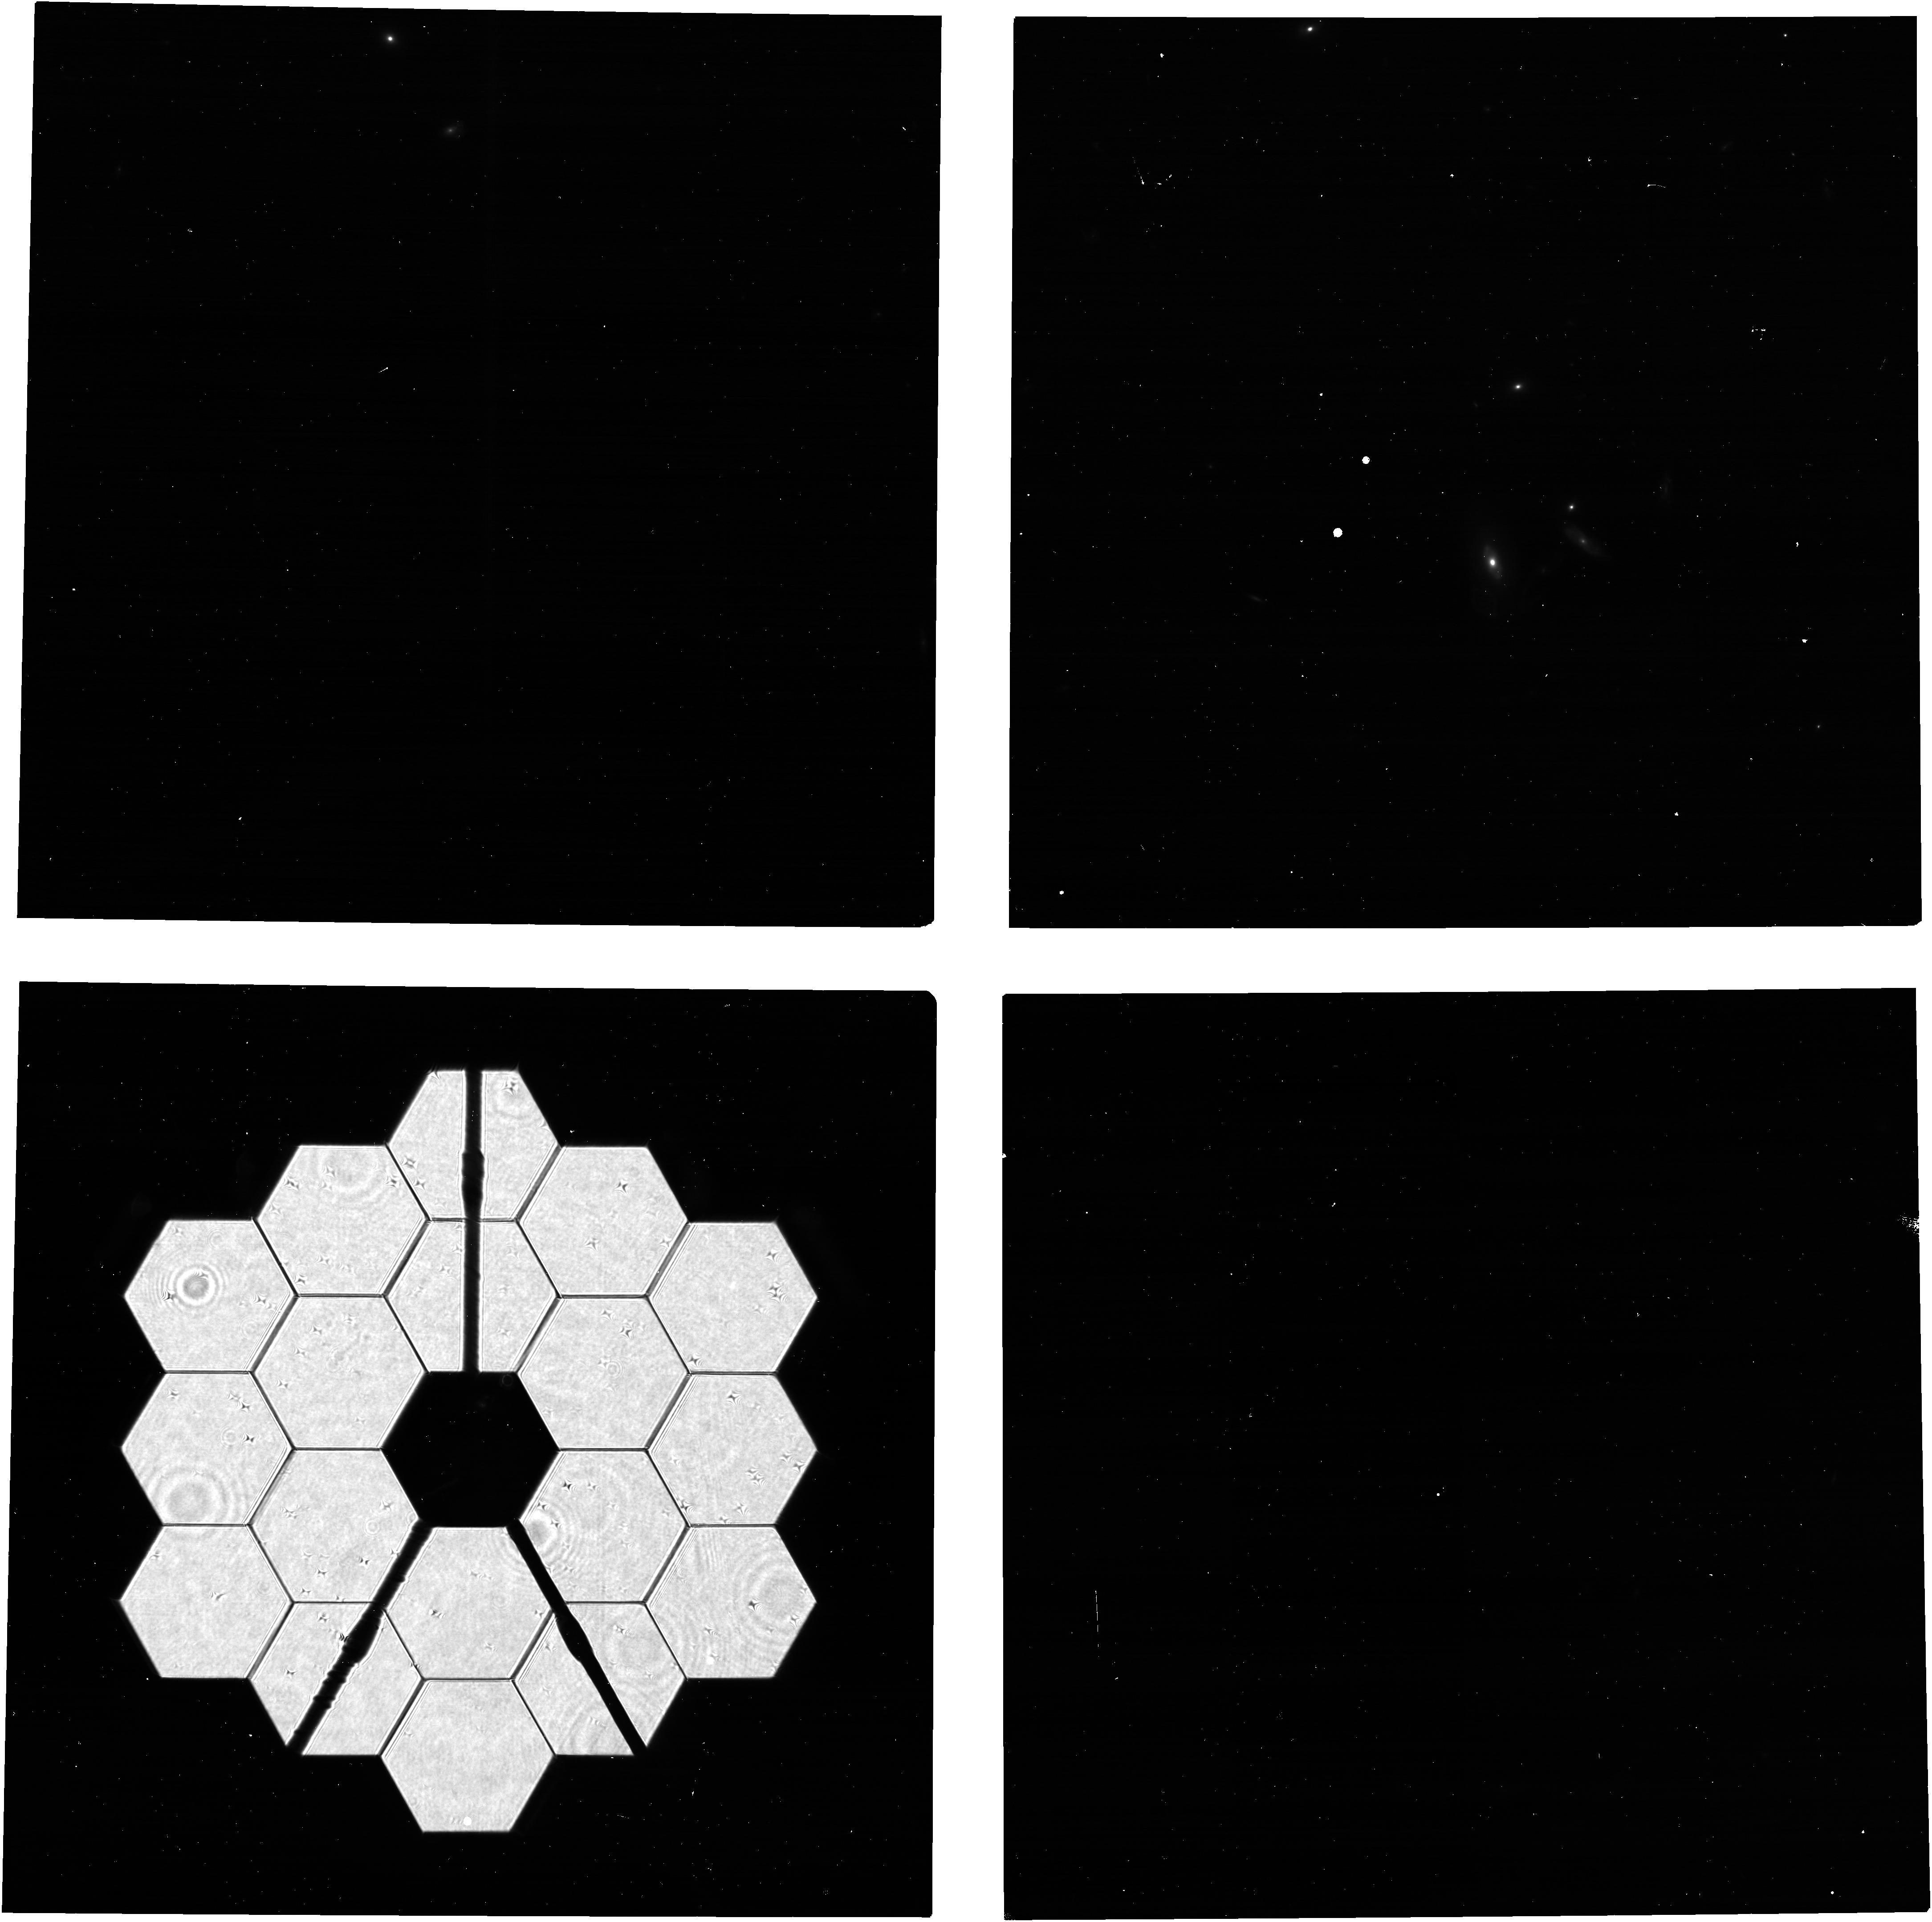
Target: 2MASS-12494253+5132129
Instrument: NIRCAM
Filter: F210M
Exposure: 5 min
Observation ID: jw06687-o003_t004_nircam_clear-f210m

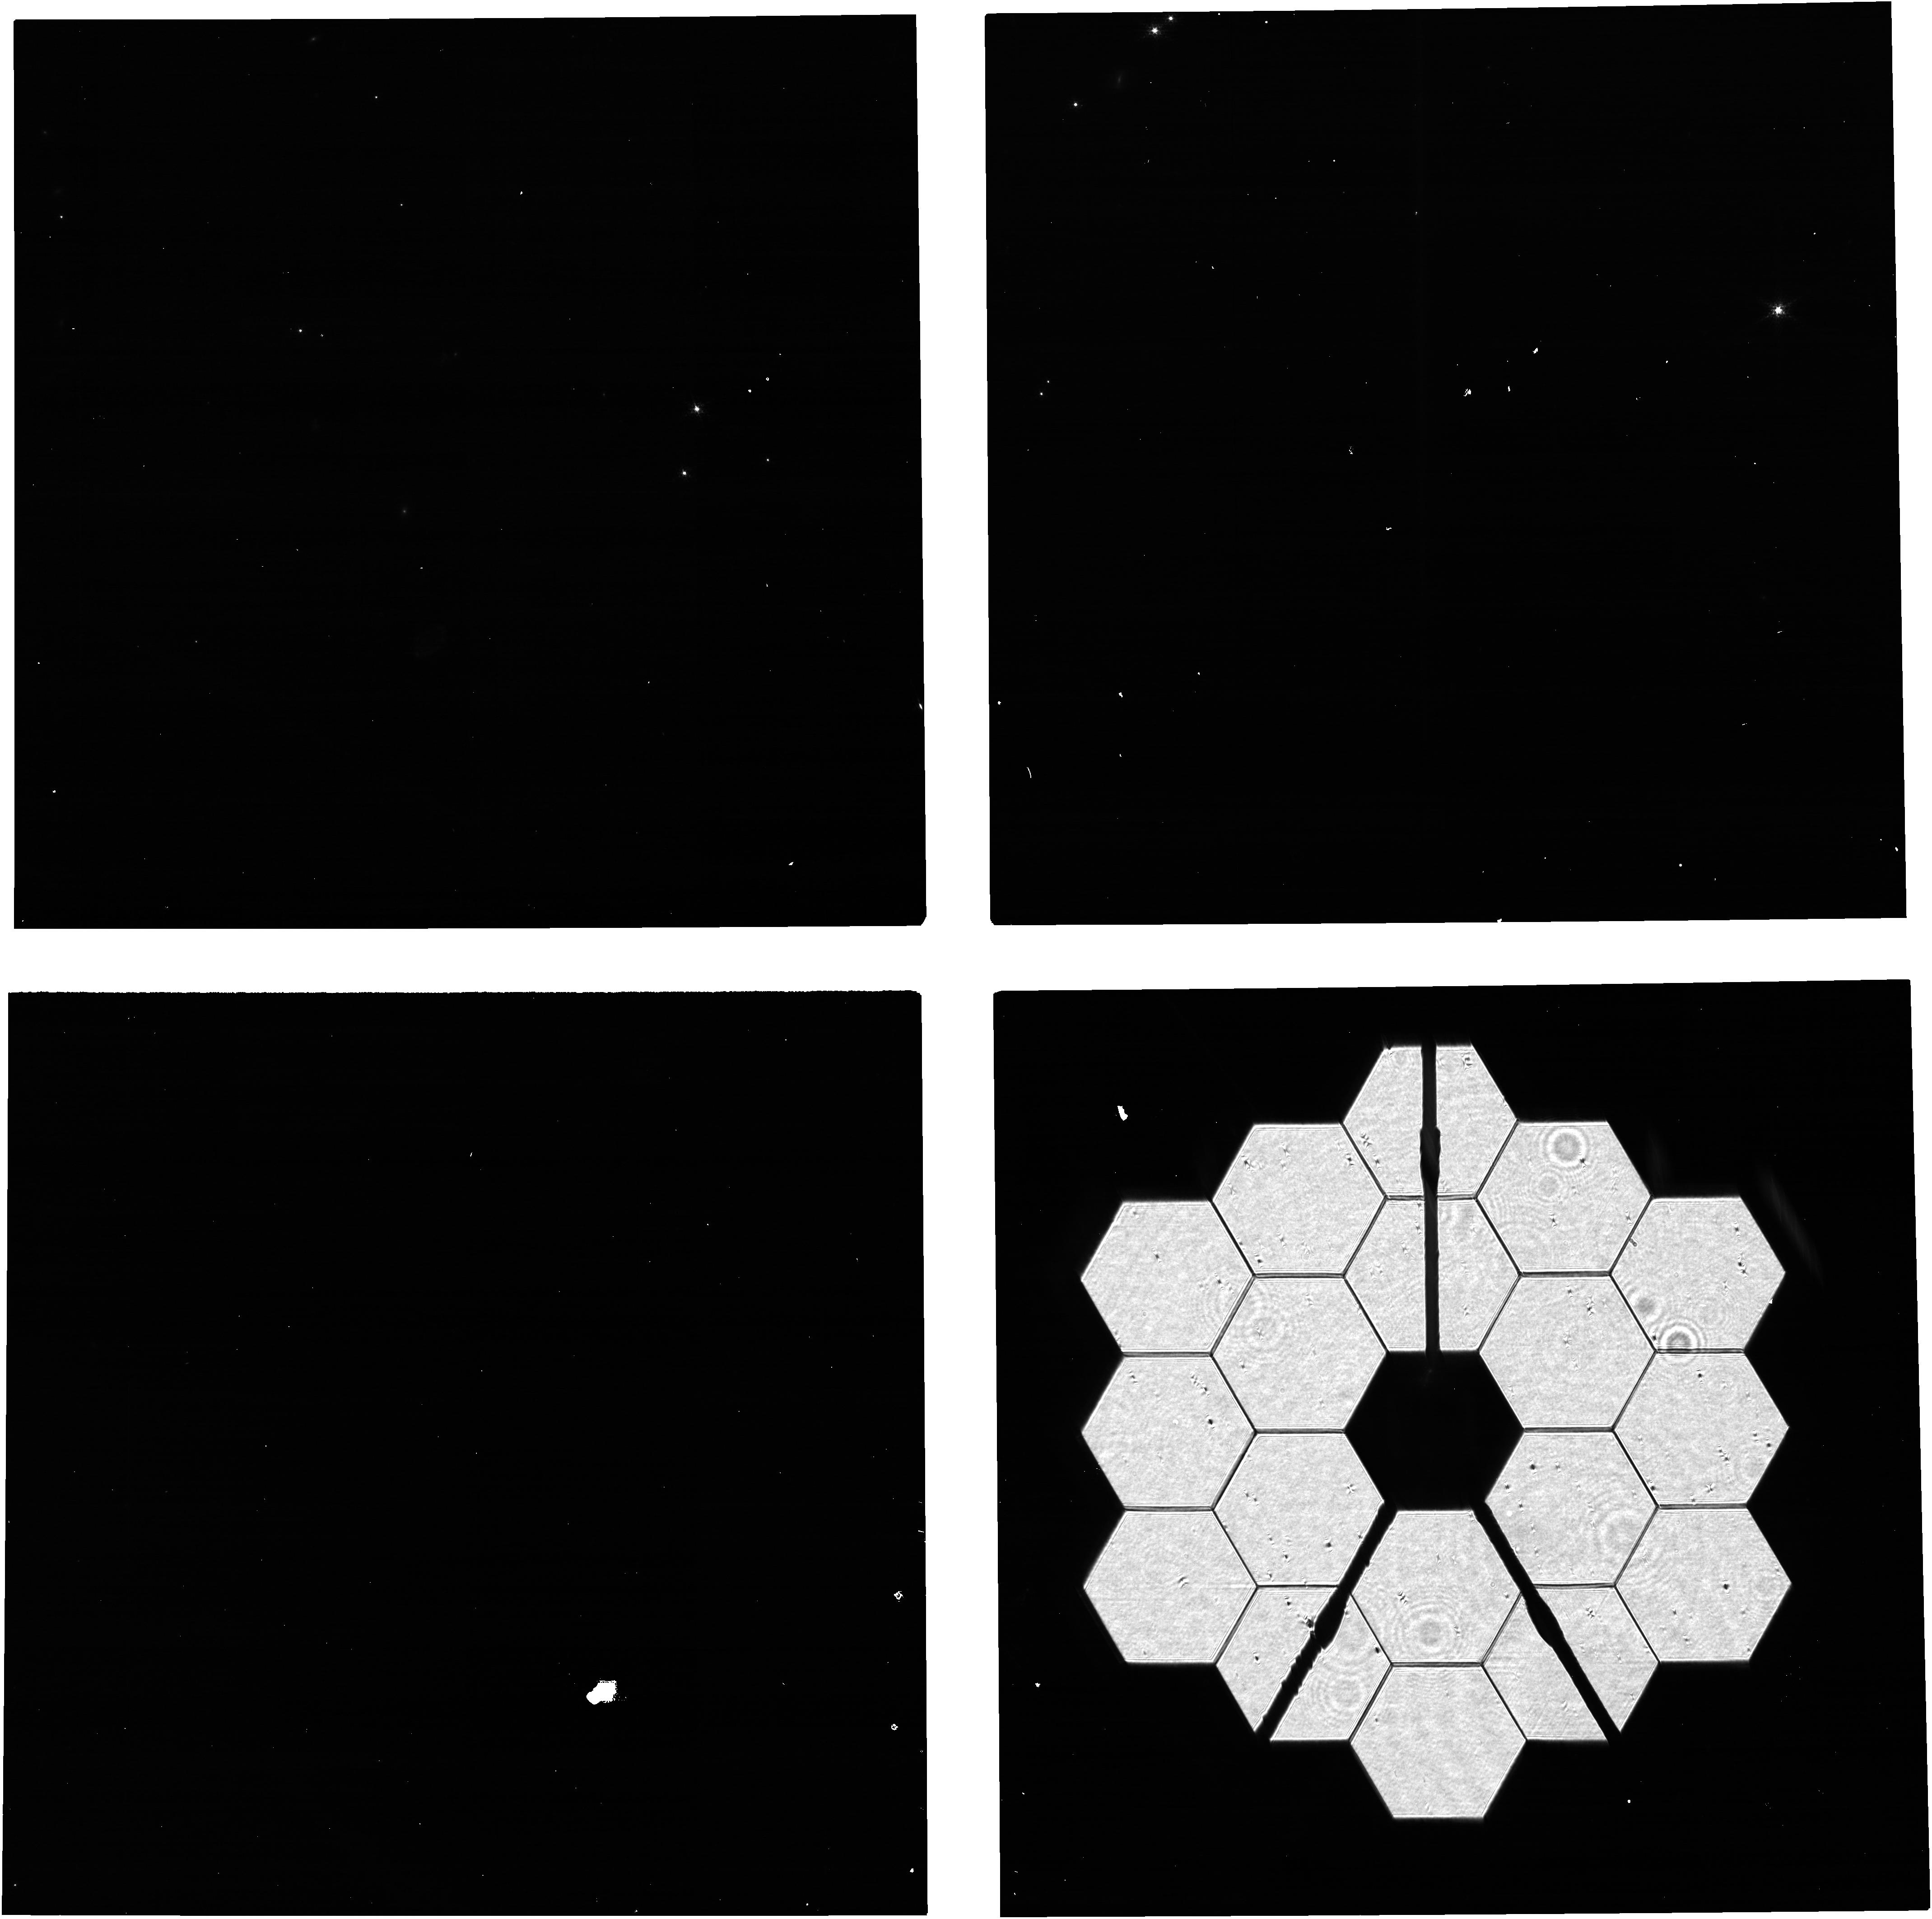
Target: 2MASS-19590854+7313564
Instrument: NIRCAM
Filter: F140M
Exposure: 5 min
Observation ID: jw06687-o002_t002_nircam_clear-f140m

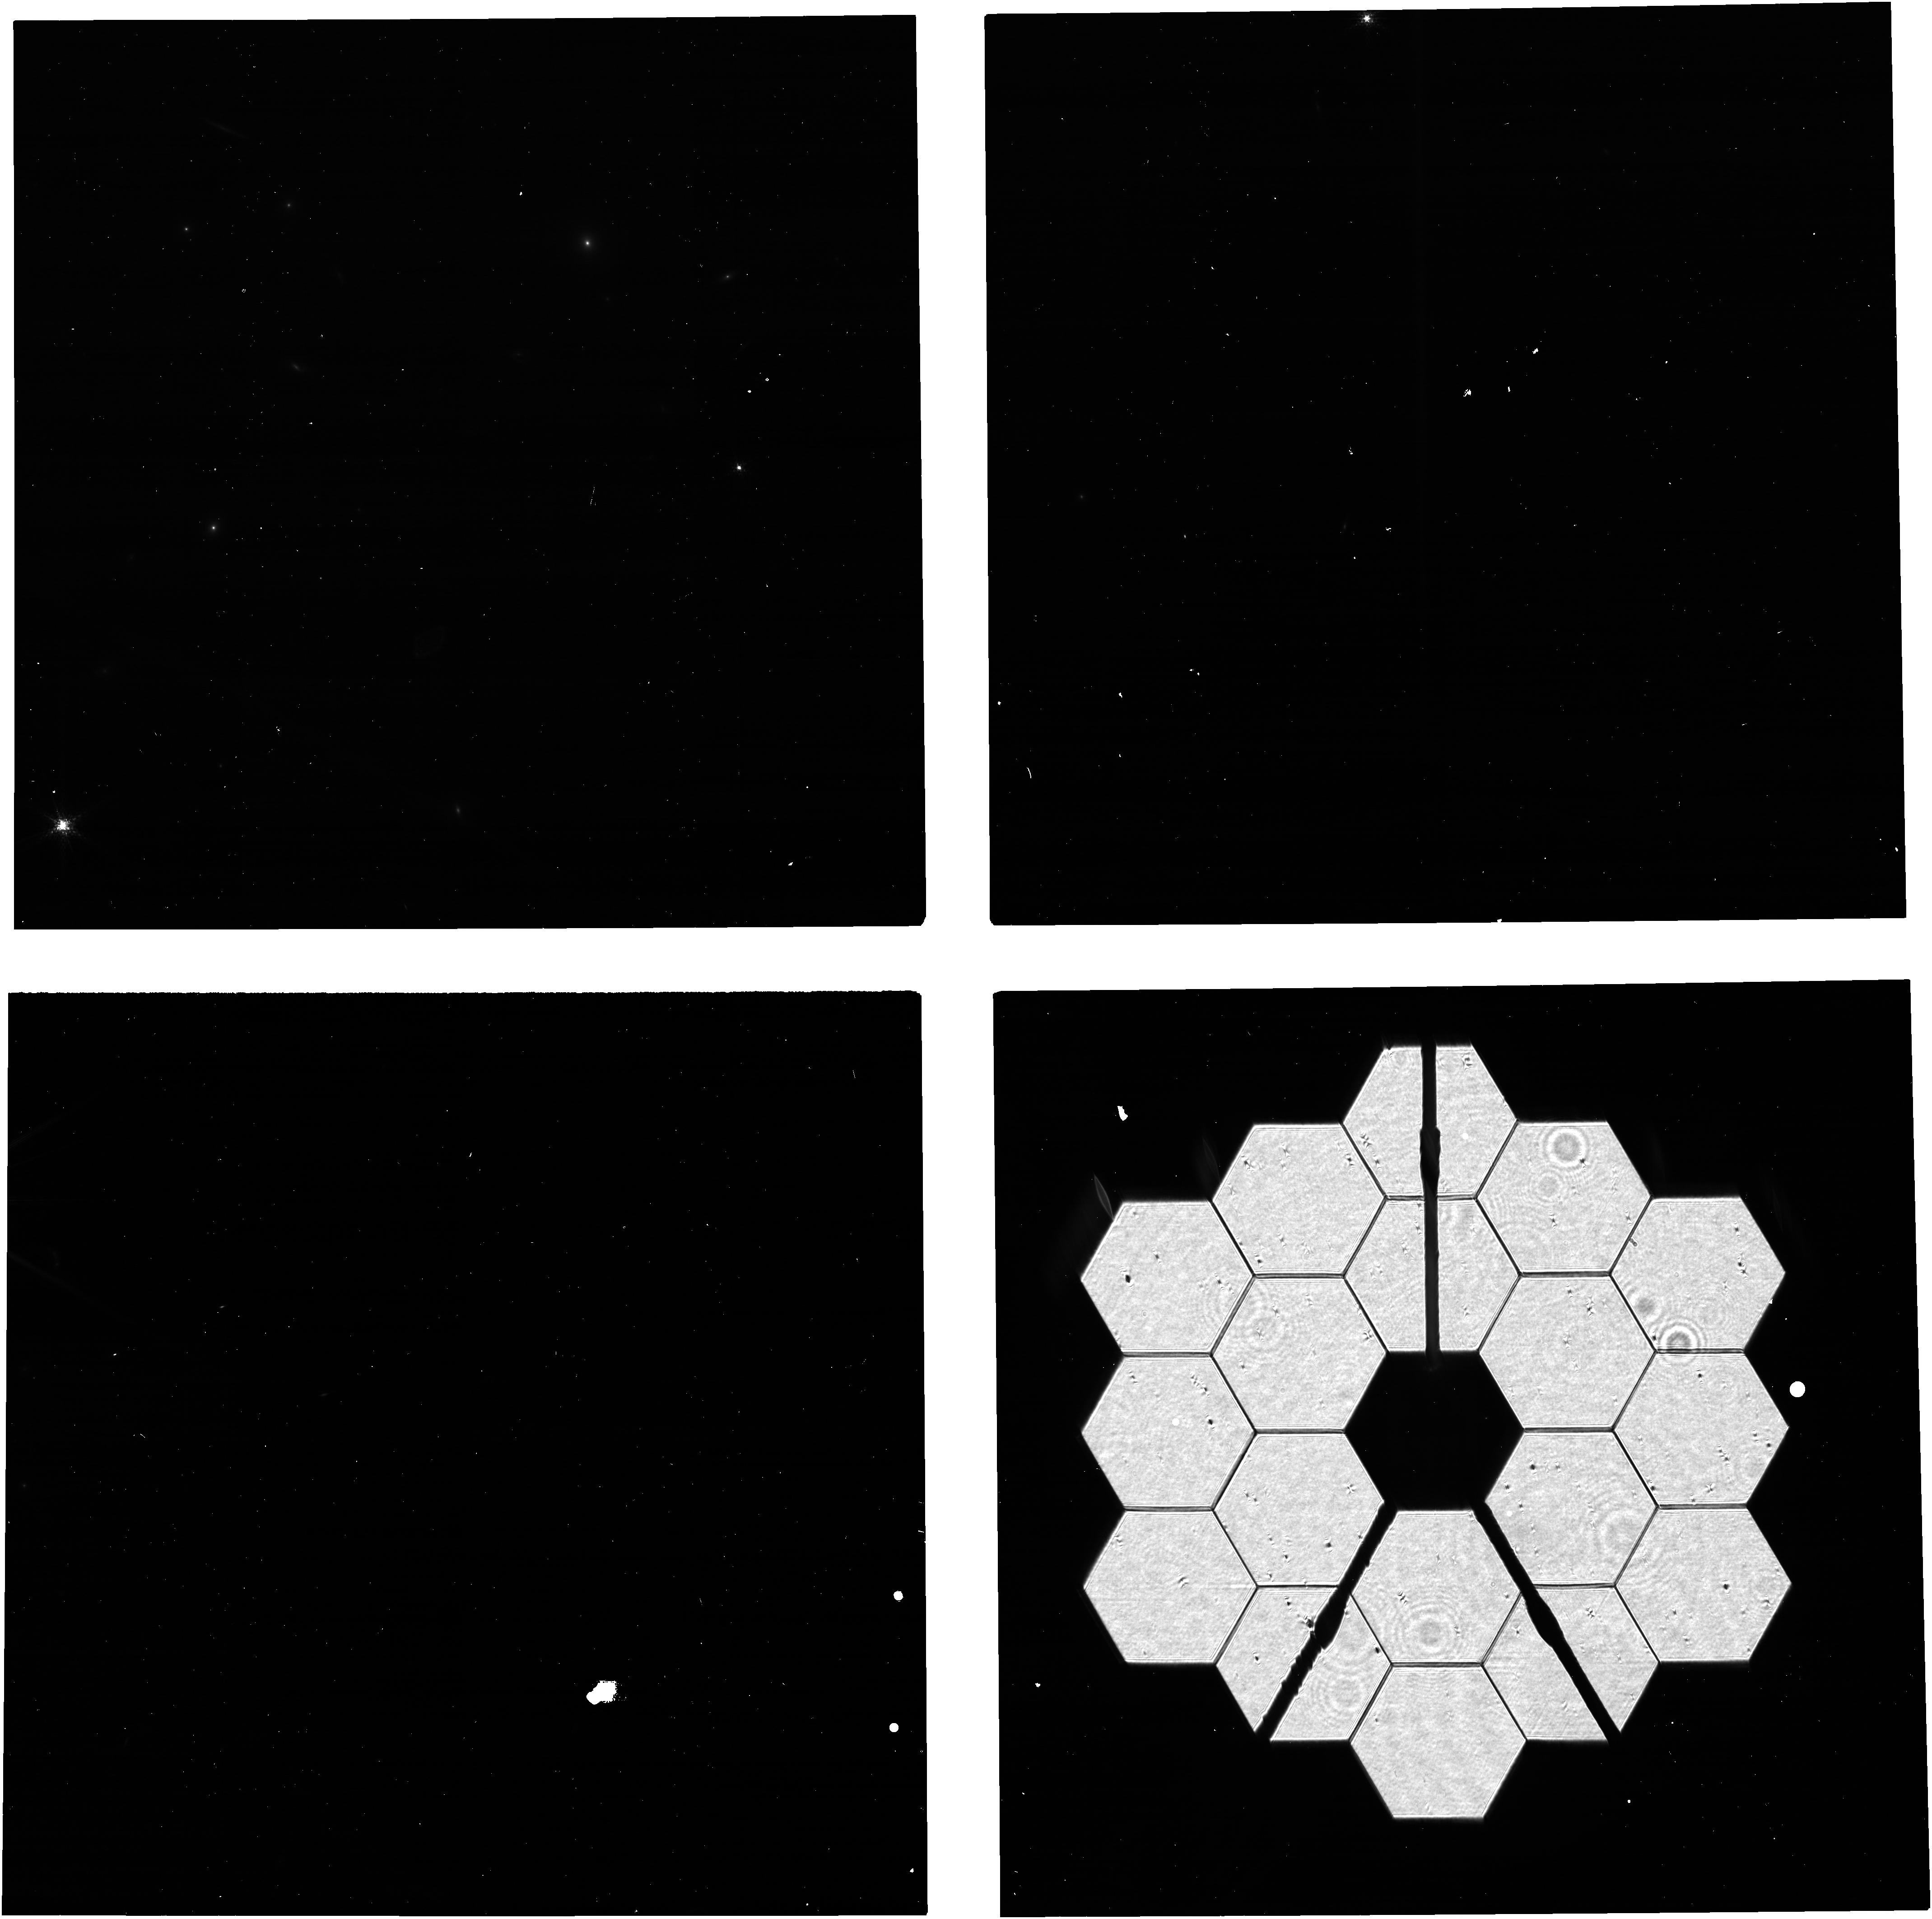
Target: 2MASS-17505832+6914281
Instrument: NIRCAM
Filter: F140M
Exposure: 5 min
Observation ID: jw06687-o004_t003_nircam_clear-f140m

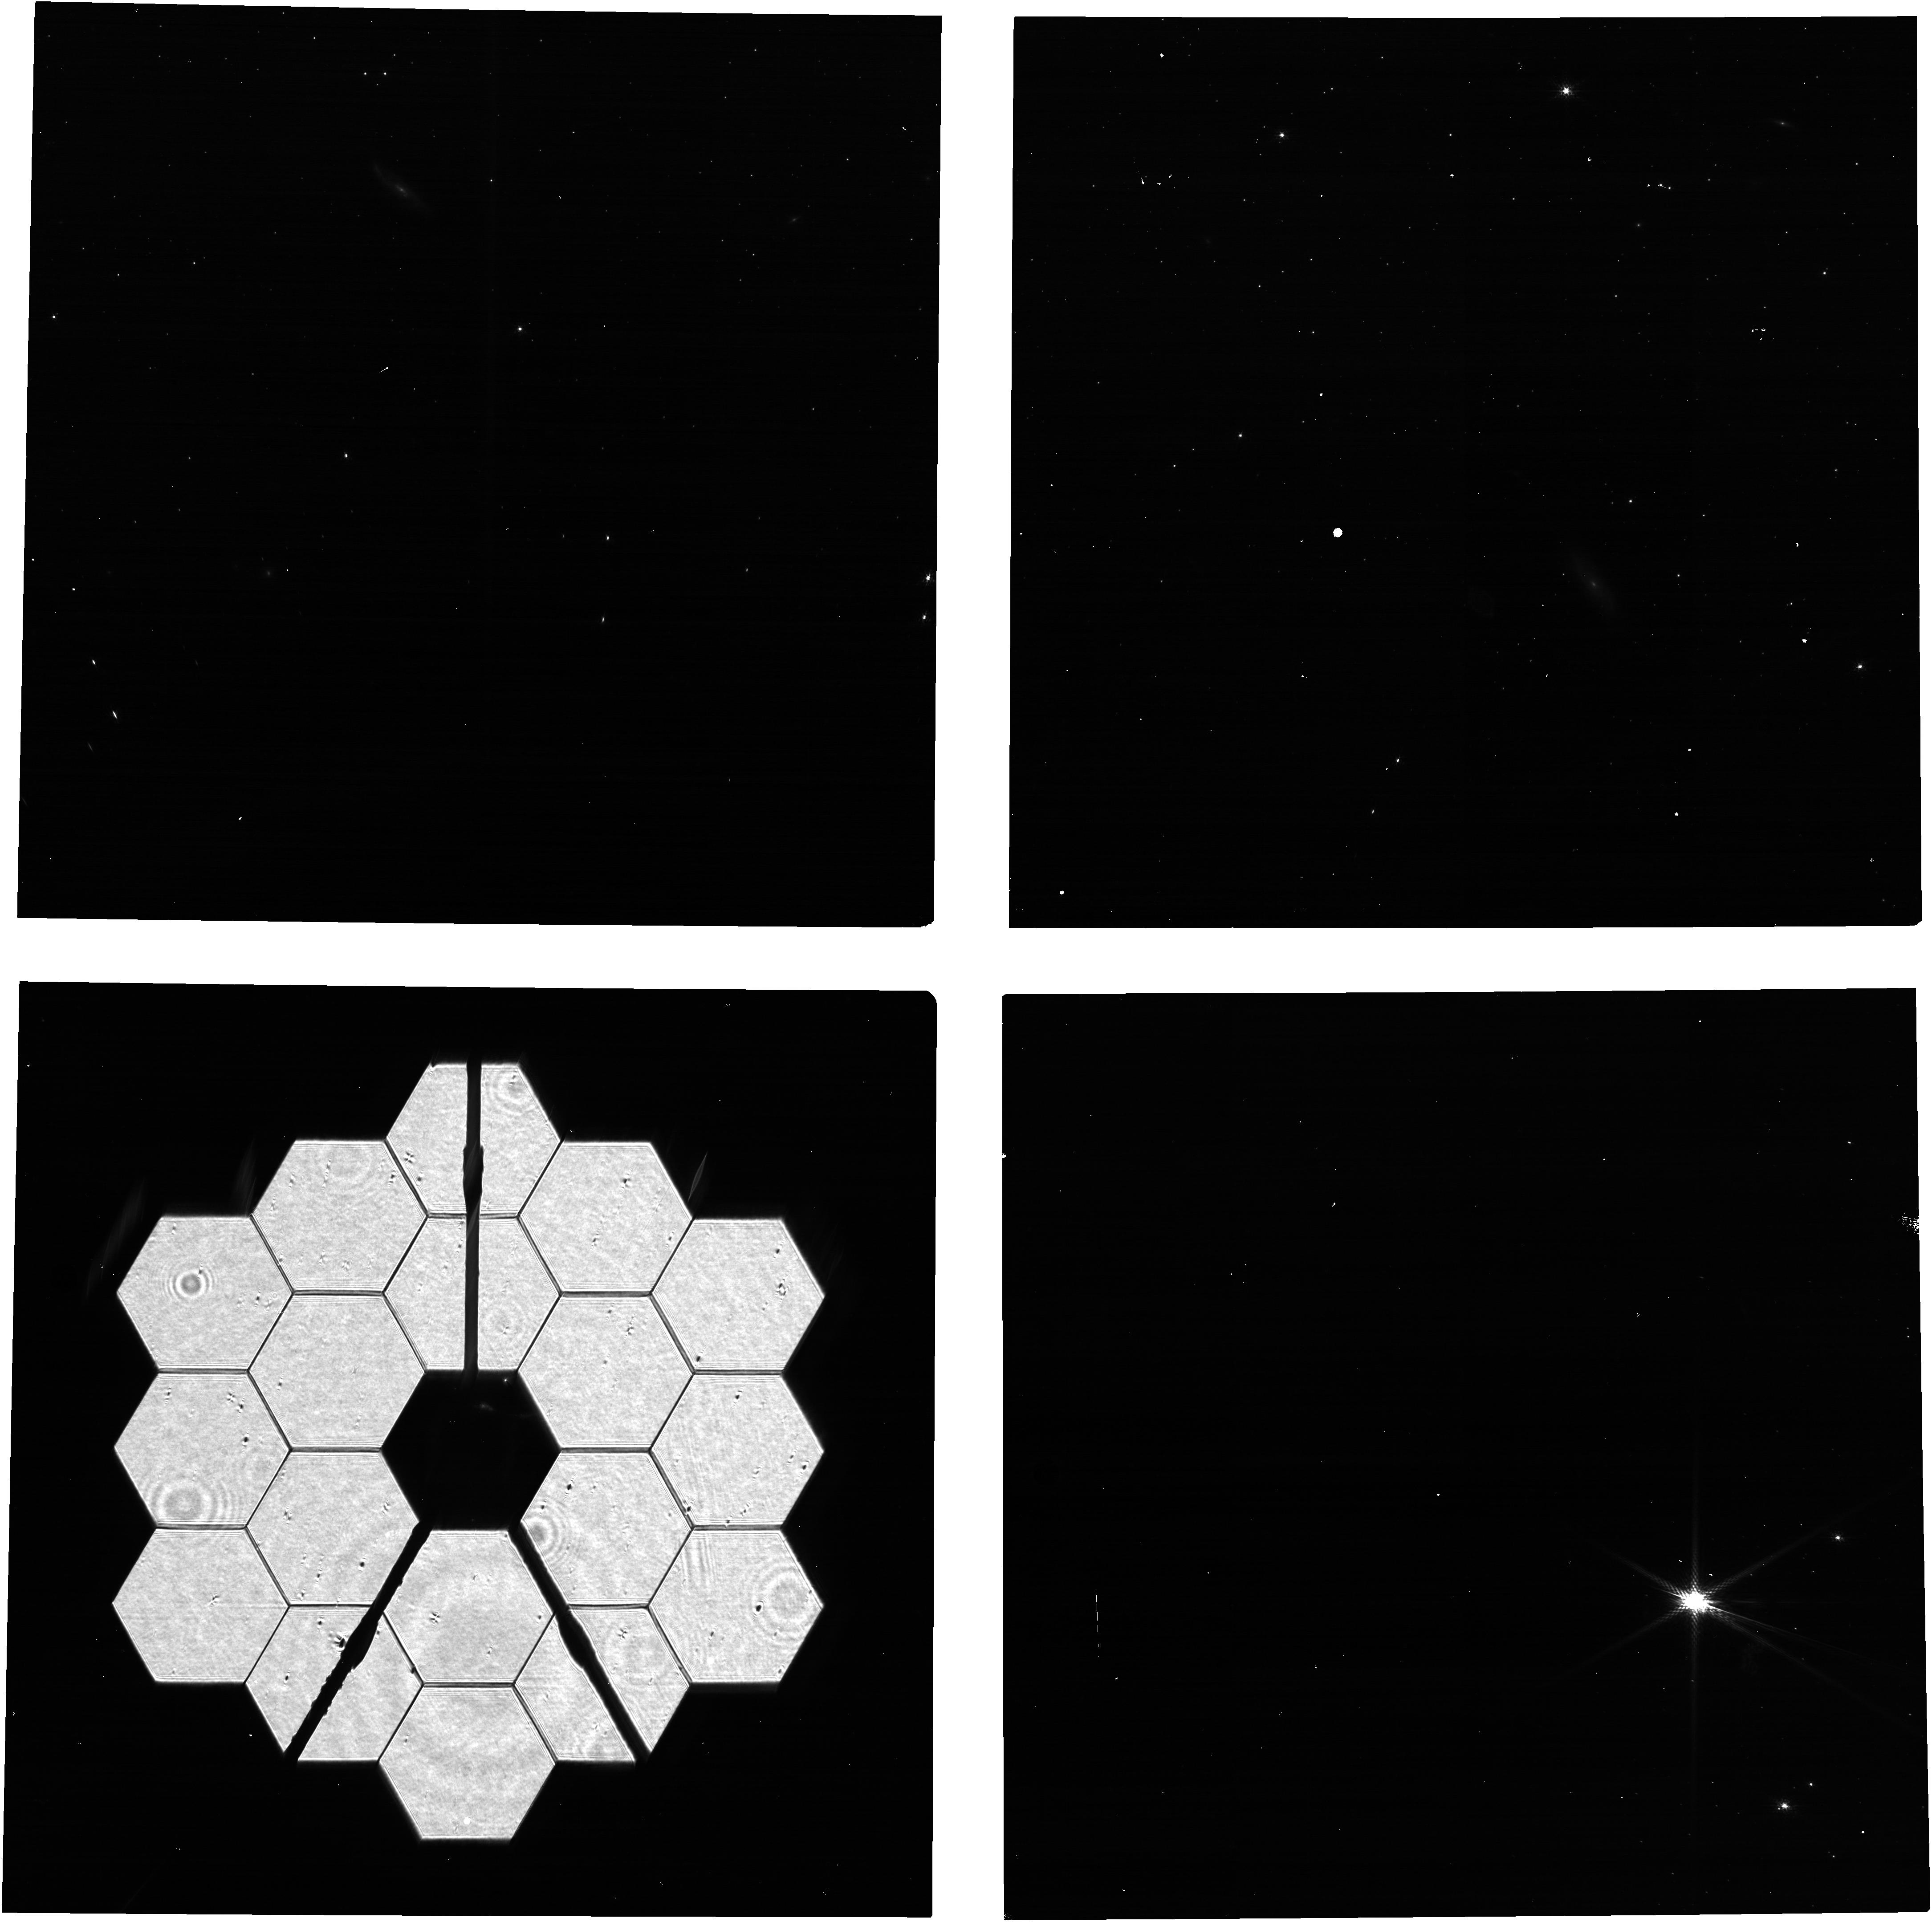
Target: 2MASS-05562621-6359103
Instrument: NIRCAM
Filter: F140M
Exposure: 5 min
Observation ID: jw06687-o001_t001_nircam_clear-f140m

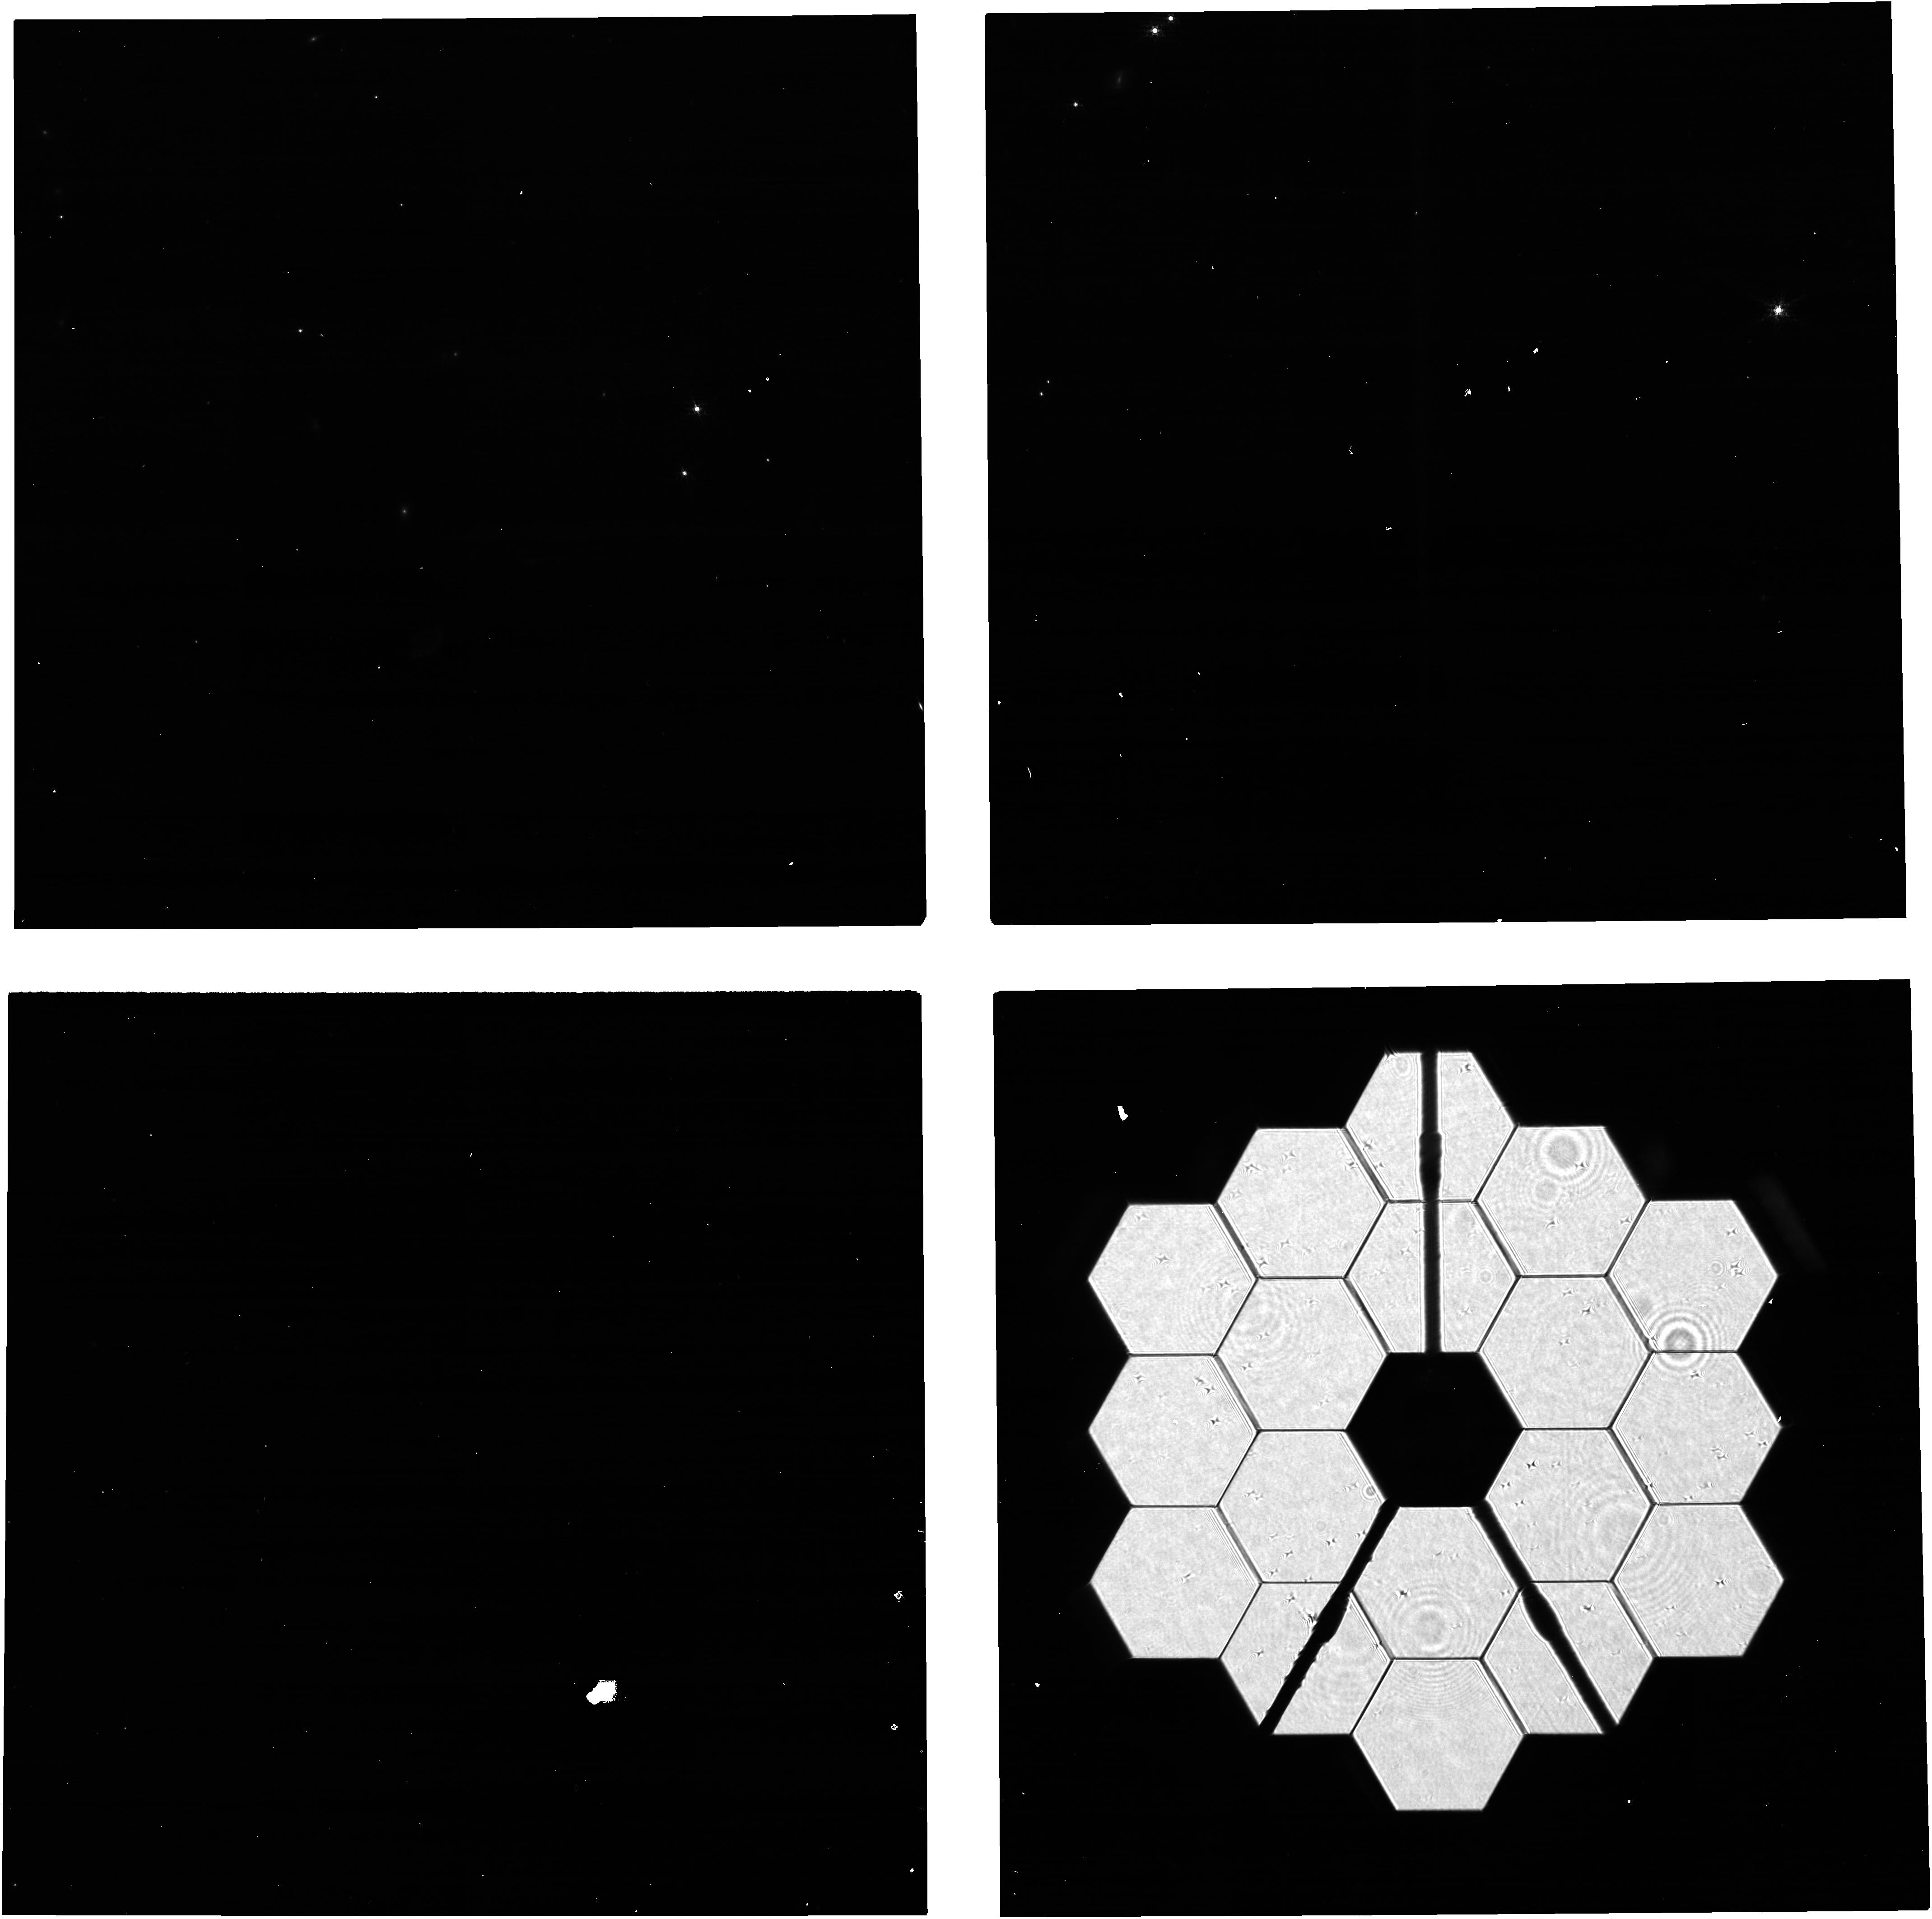
Target: 2MASS-19590854+7313564
Instrument: NIRCAM
Filter: F210M
Exposure: 5 min
Observation ID: jw06687-o002_t002_nircam_clear-f210m

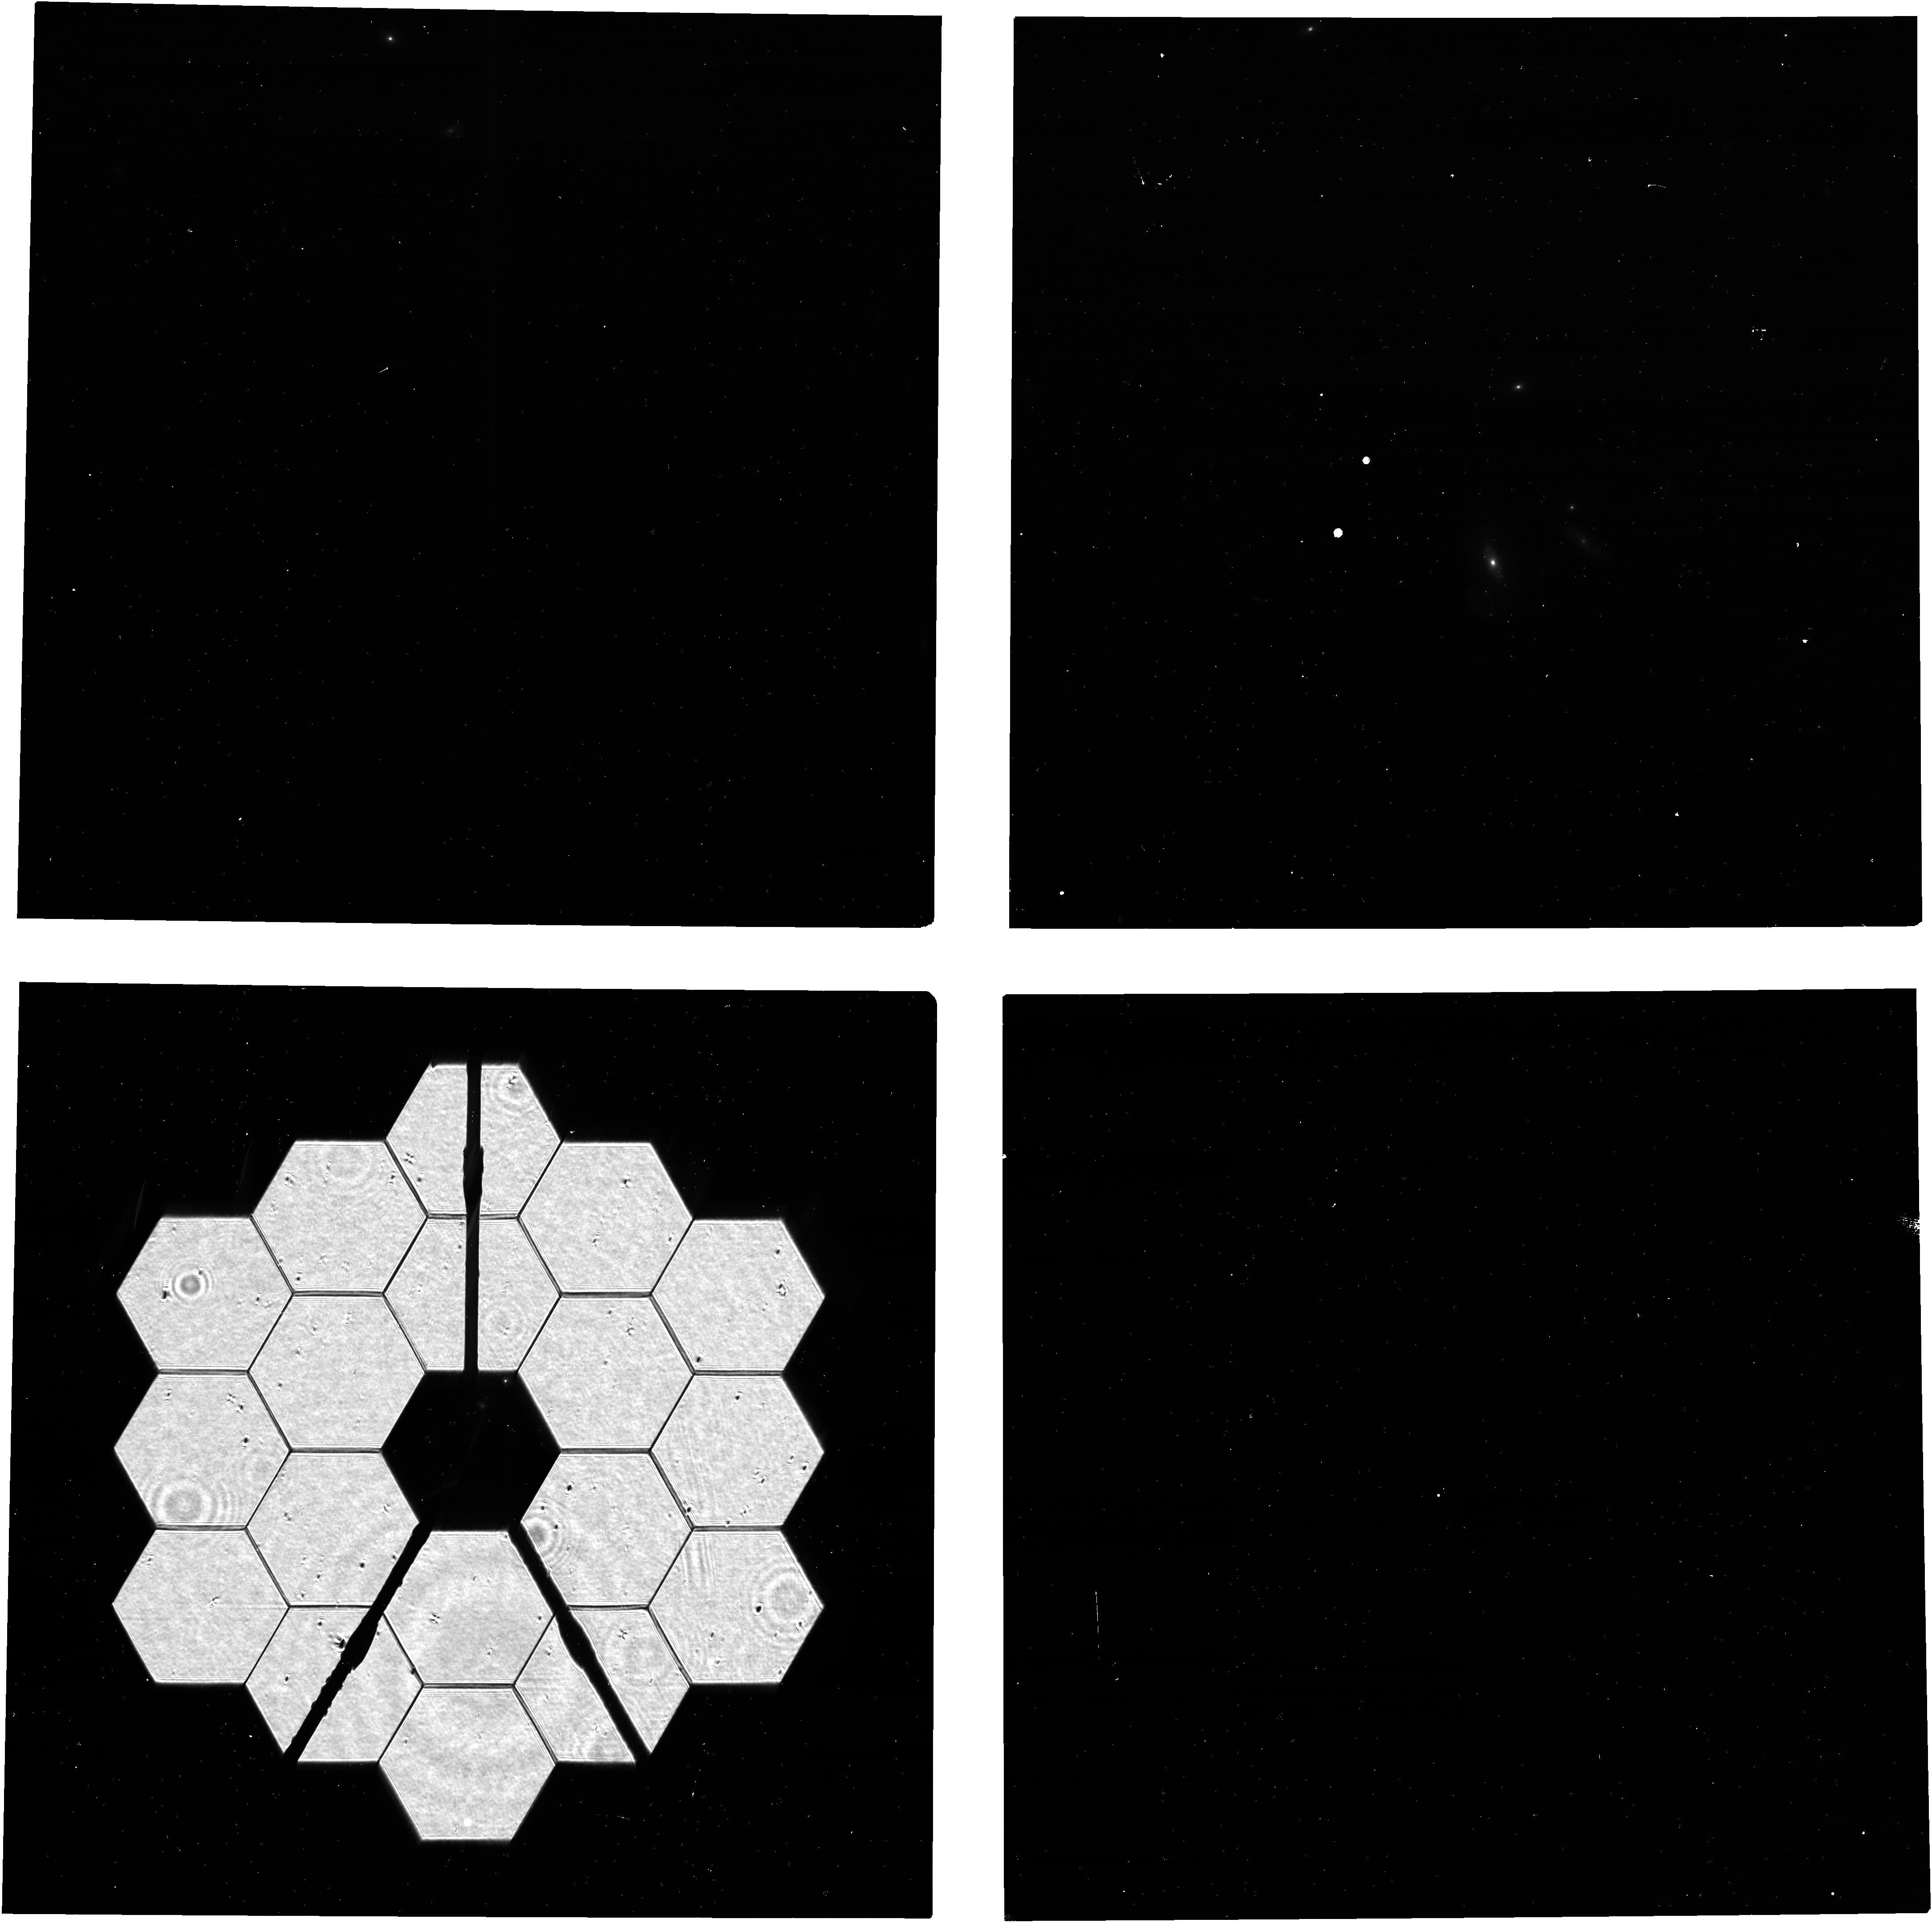
Target: 2MASS-12494253+5132129
Instrument: NIRCAM
Filter: F140M
Exposure: 5 min
Observation ID: jw06687-o003_t004_nircam_clear-f140m

NIRCam PIL Images for Monitoring the Primary Mirror (PI: Beck, Tracy)

Quarterly NIRCam PIL images are requested to monitor the state of the primary mirror. PIL images will be inspected to identify and characterize features due to micro-meteoroid degradation, both those previously identified in WFE maps from phase retrieval and those for which the damage from individual micro-meteoroid are below the detection threshold in phase retrieval but are readily identifiable in PIL images. The features will be analyzed with detailed physical optical models in an effort to gain further knowledge of the shape and magnitude of the damage, both in WFE and reflectivity, beyond what can be derived from phase retrieval. The goal is to use the results to accumulate statistical knowledge of the distribution of degradation, for the purpose of characterizing and monitoring observatory throughput and WFE and perhaps informing operations in strategies to minimize future degradation.